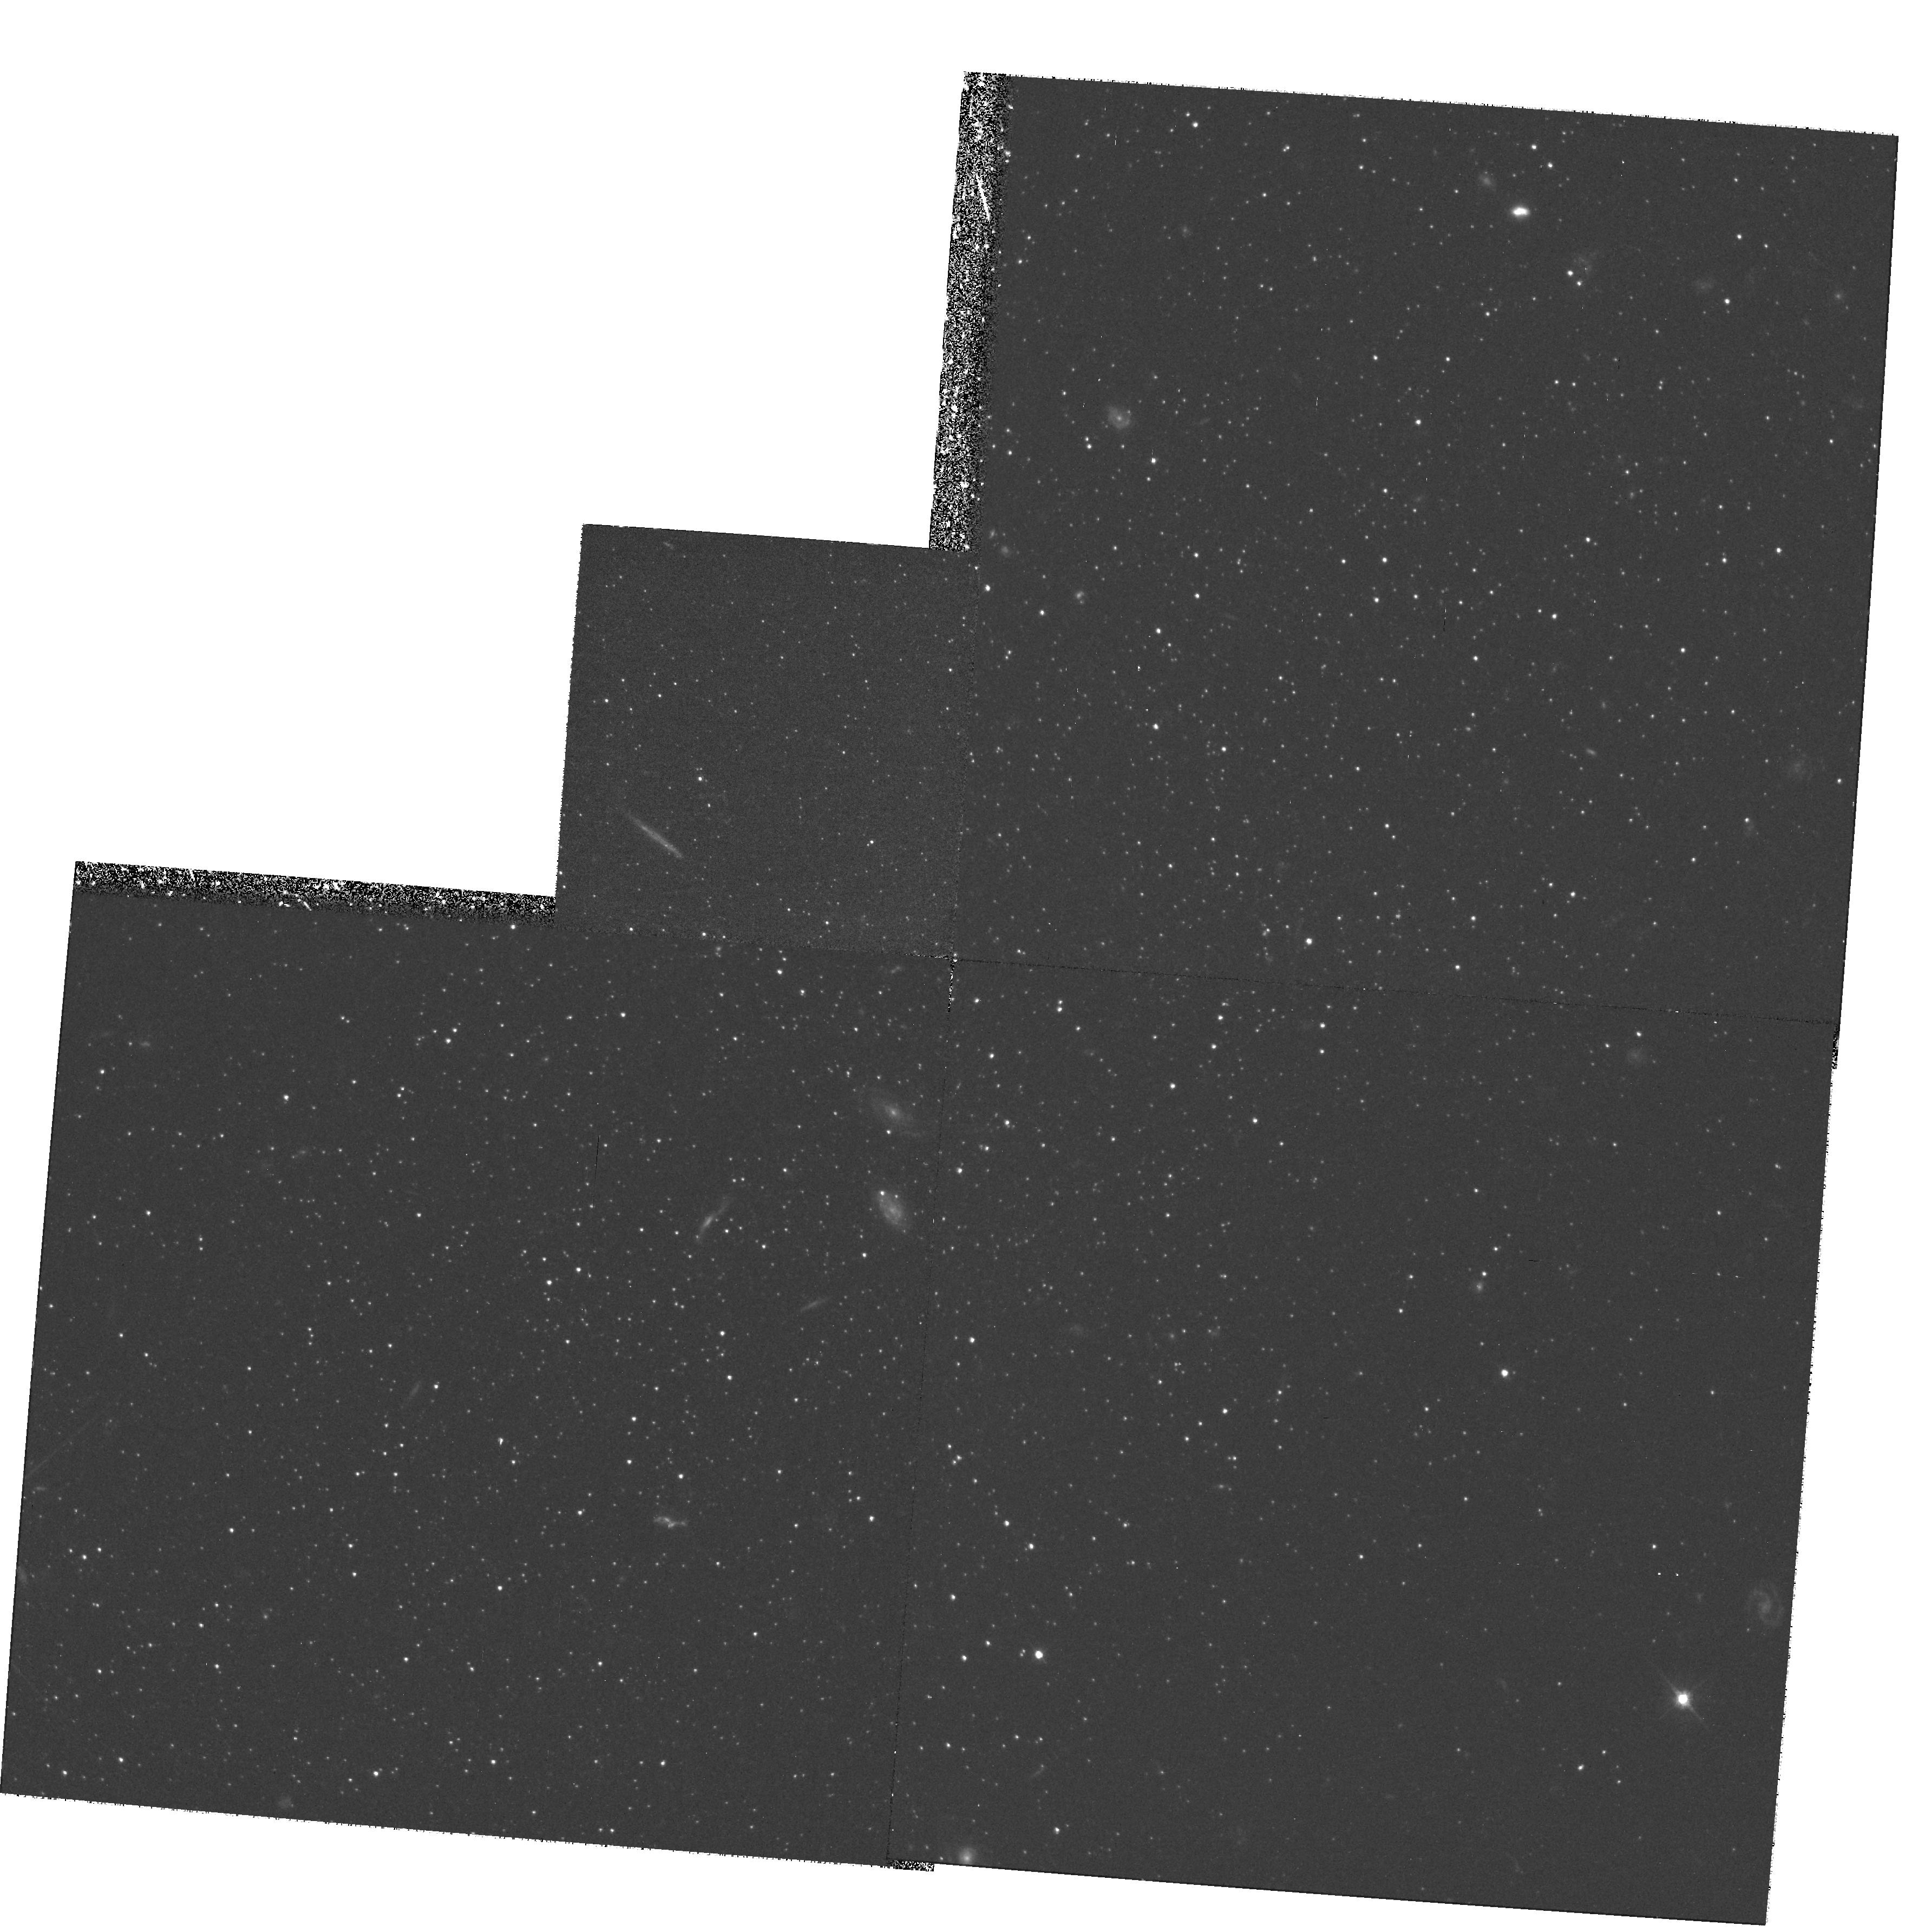
Target: ANDROMEDA-III. Instrument: WFPC2/PC. Filter: F555W. Exposure: 1.3 h. Observation ID: hst_7500_01_wfpc2_pc_f555w_u56901

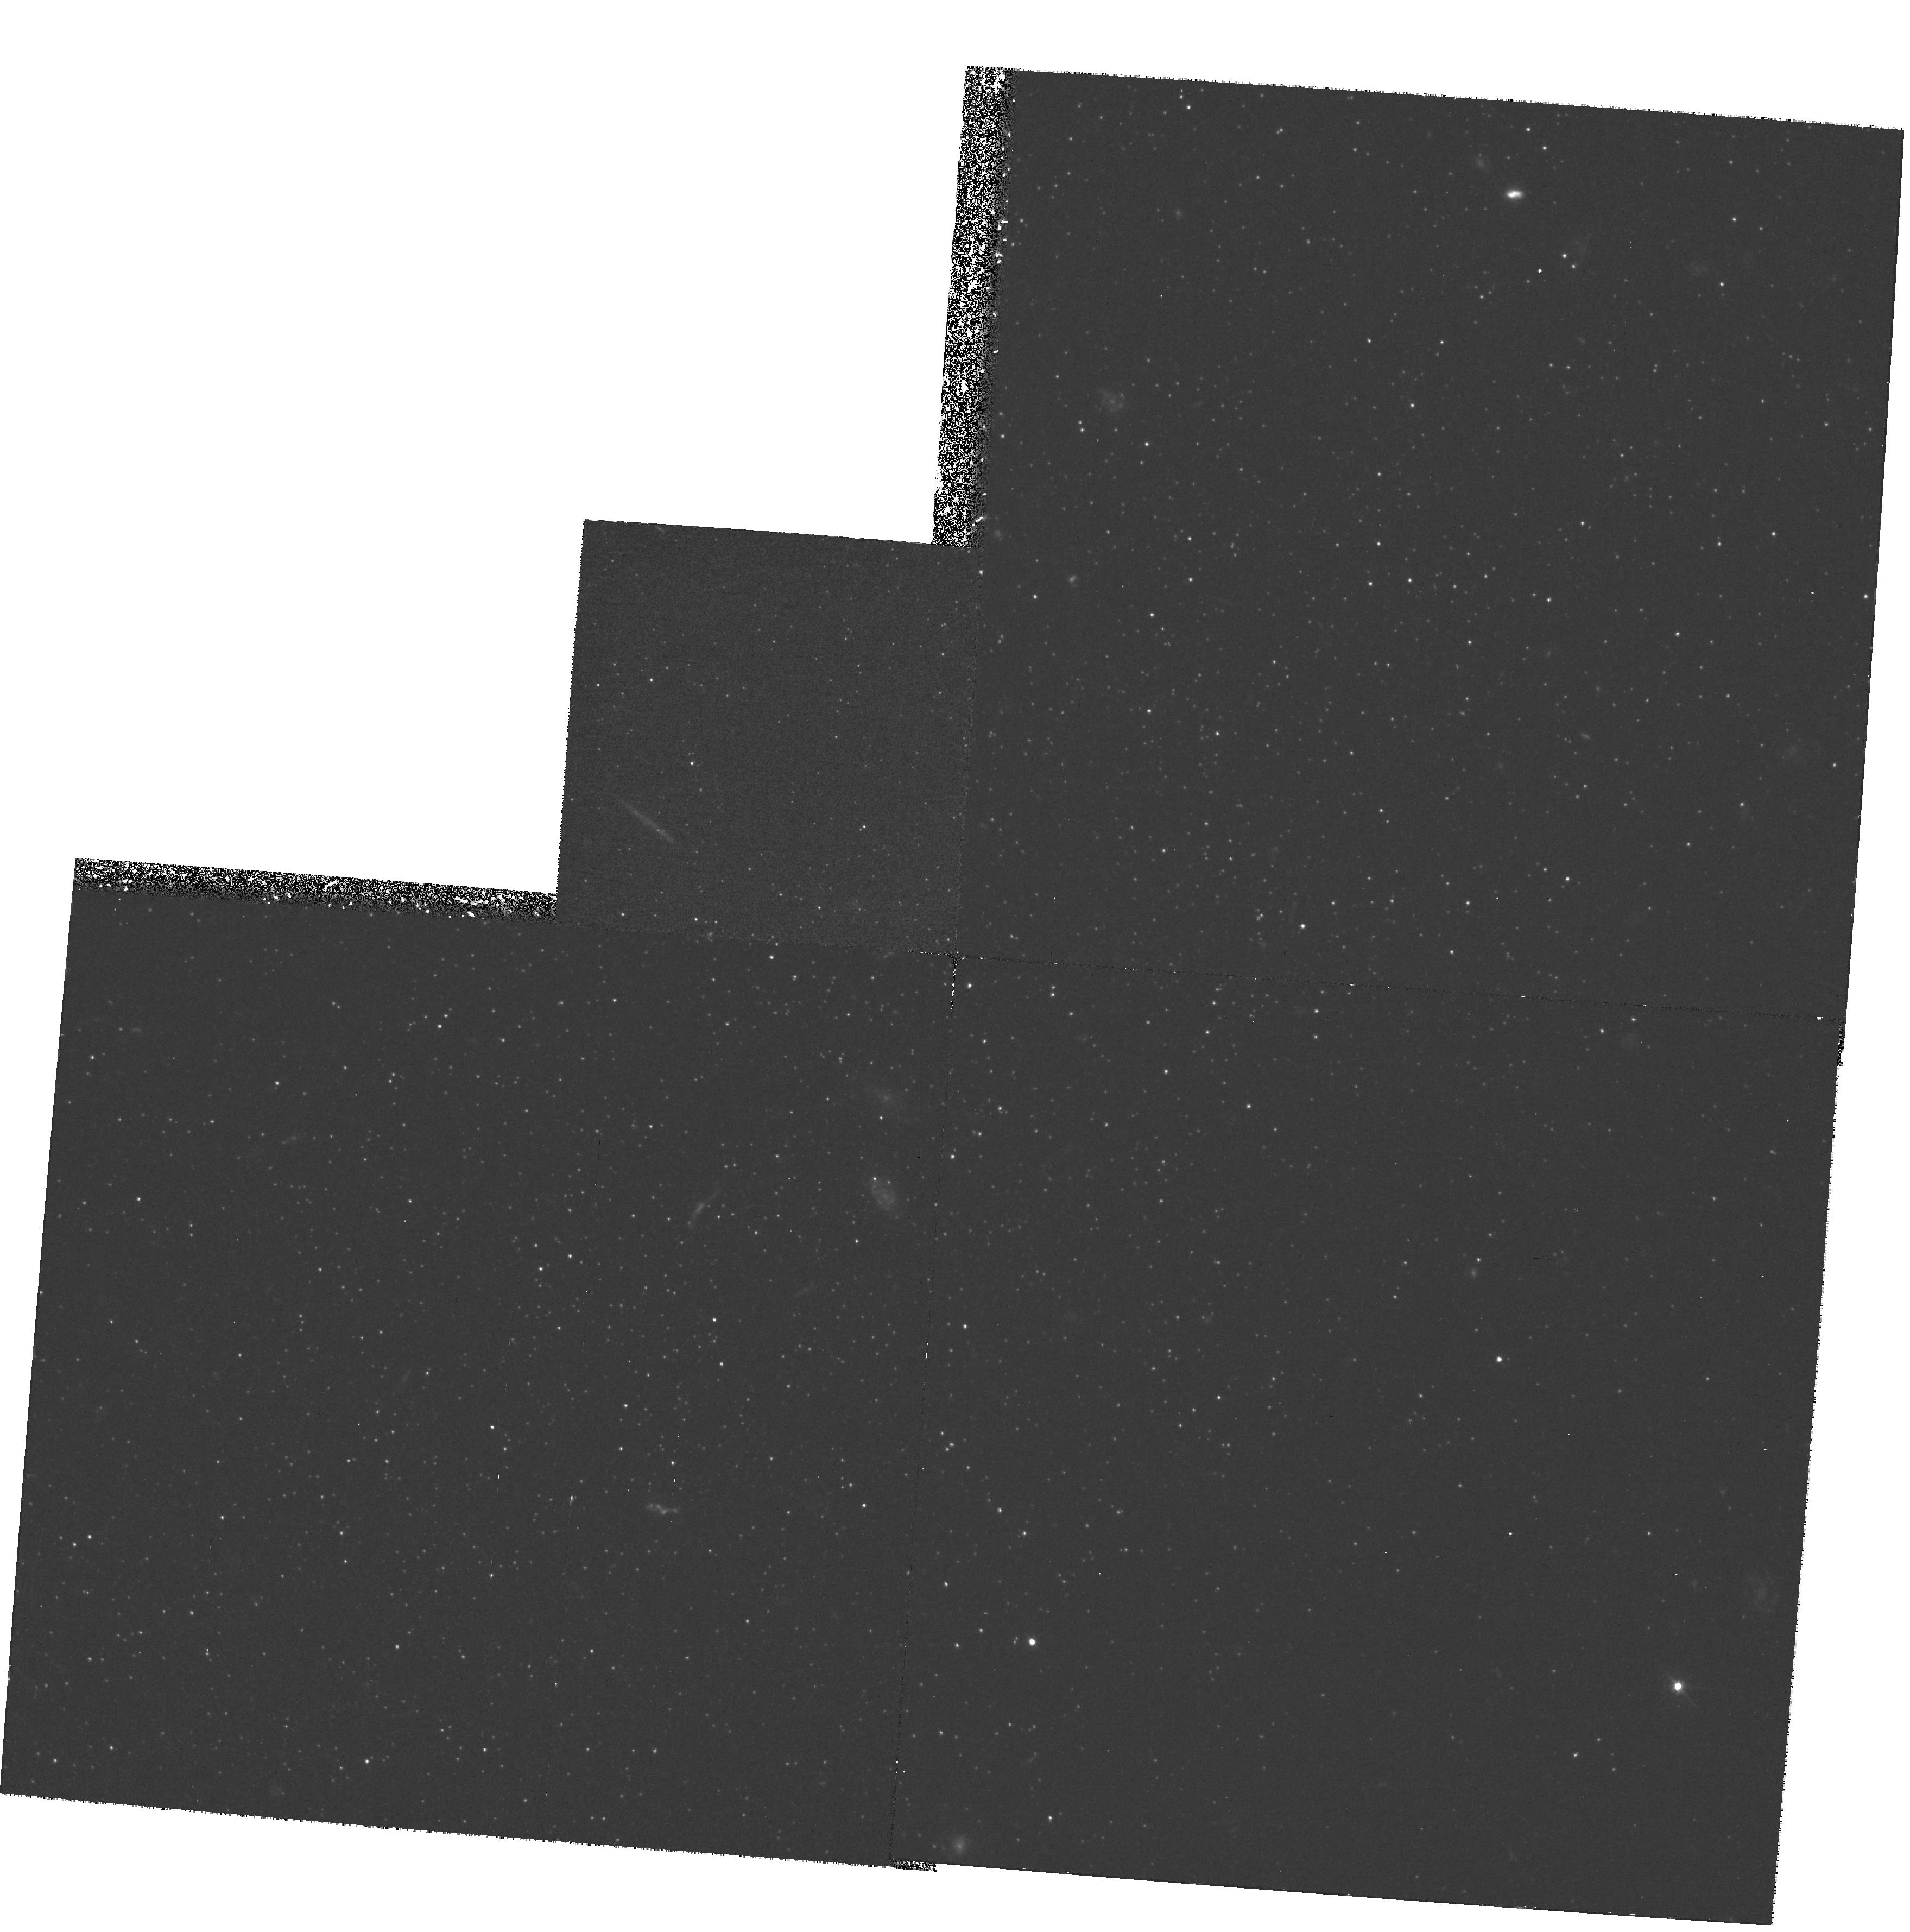
Target: ANDROMEDA-III. Instrument: WFPC2/PC. Filter: F450W. Exposure: 2.9 h. Observation ID: hst_7500_02_wfpc2_pc_f450w_u56902

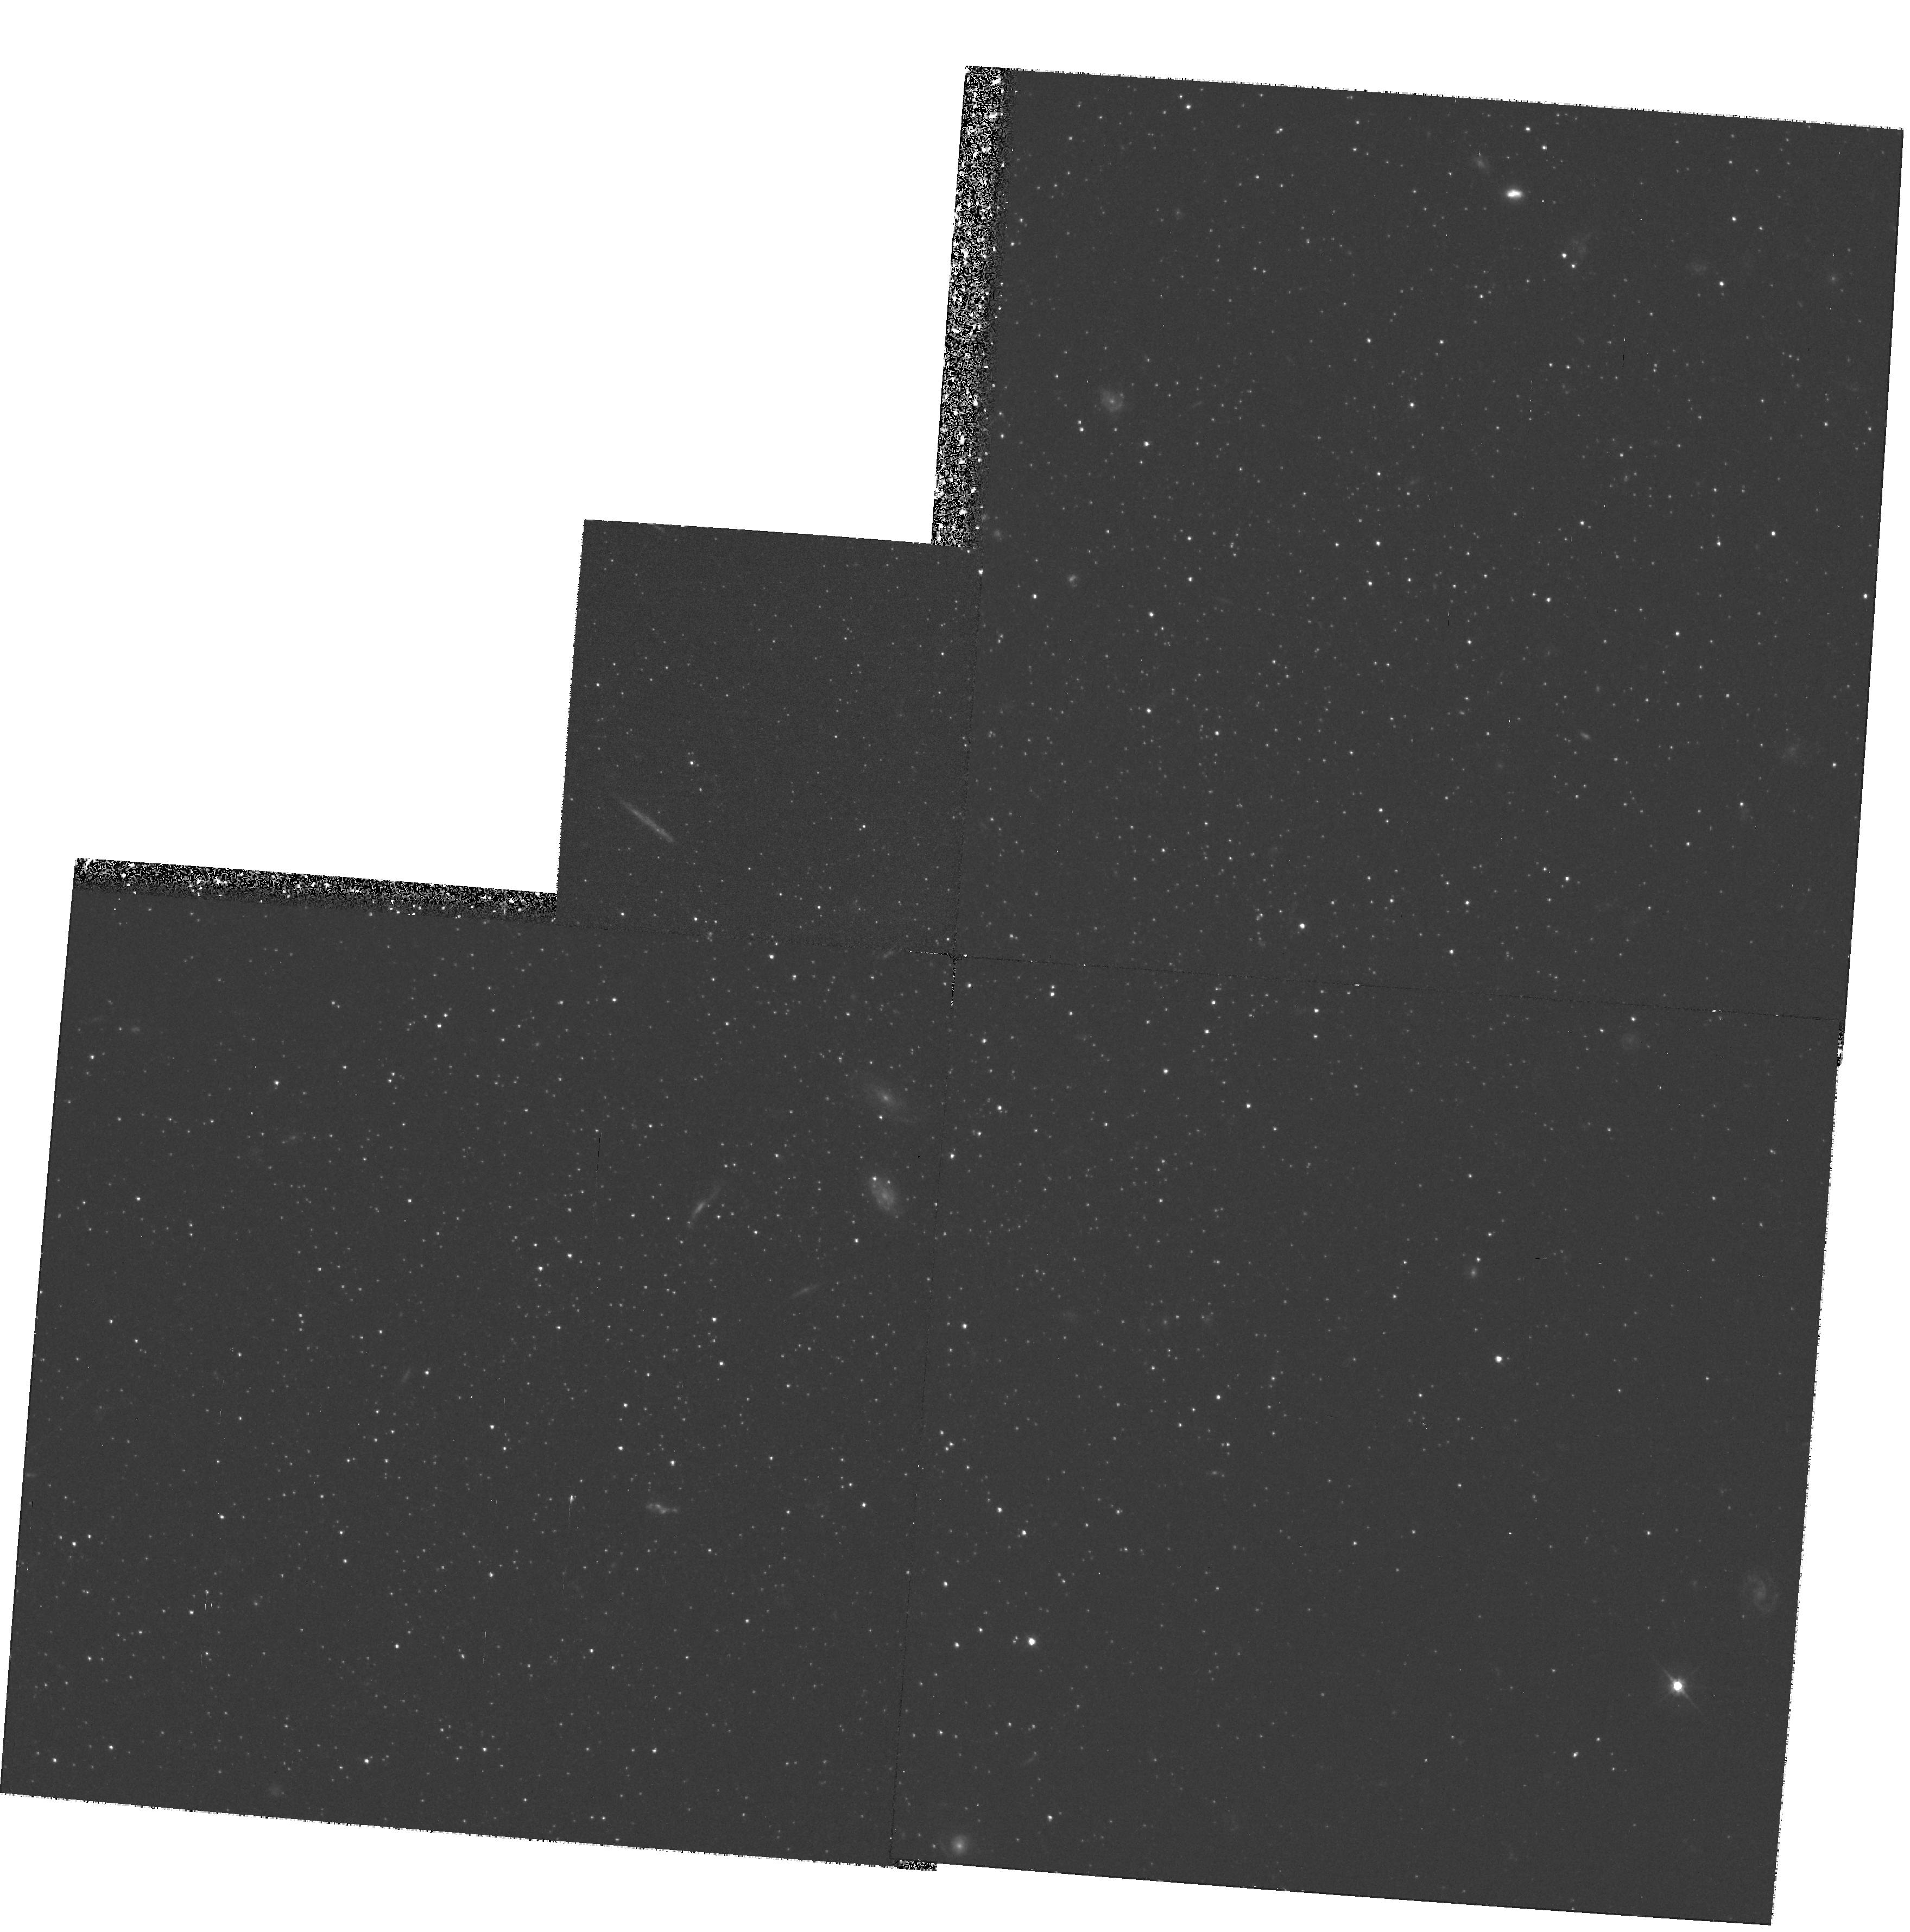
Target: ANDROMEDA-III. Instrument: WFPC2/PC. Filter: F555W. Exposure: 1.3 h. Observation ID: hst_7500_02_wfpc2_pc_f555w_u56902

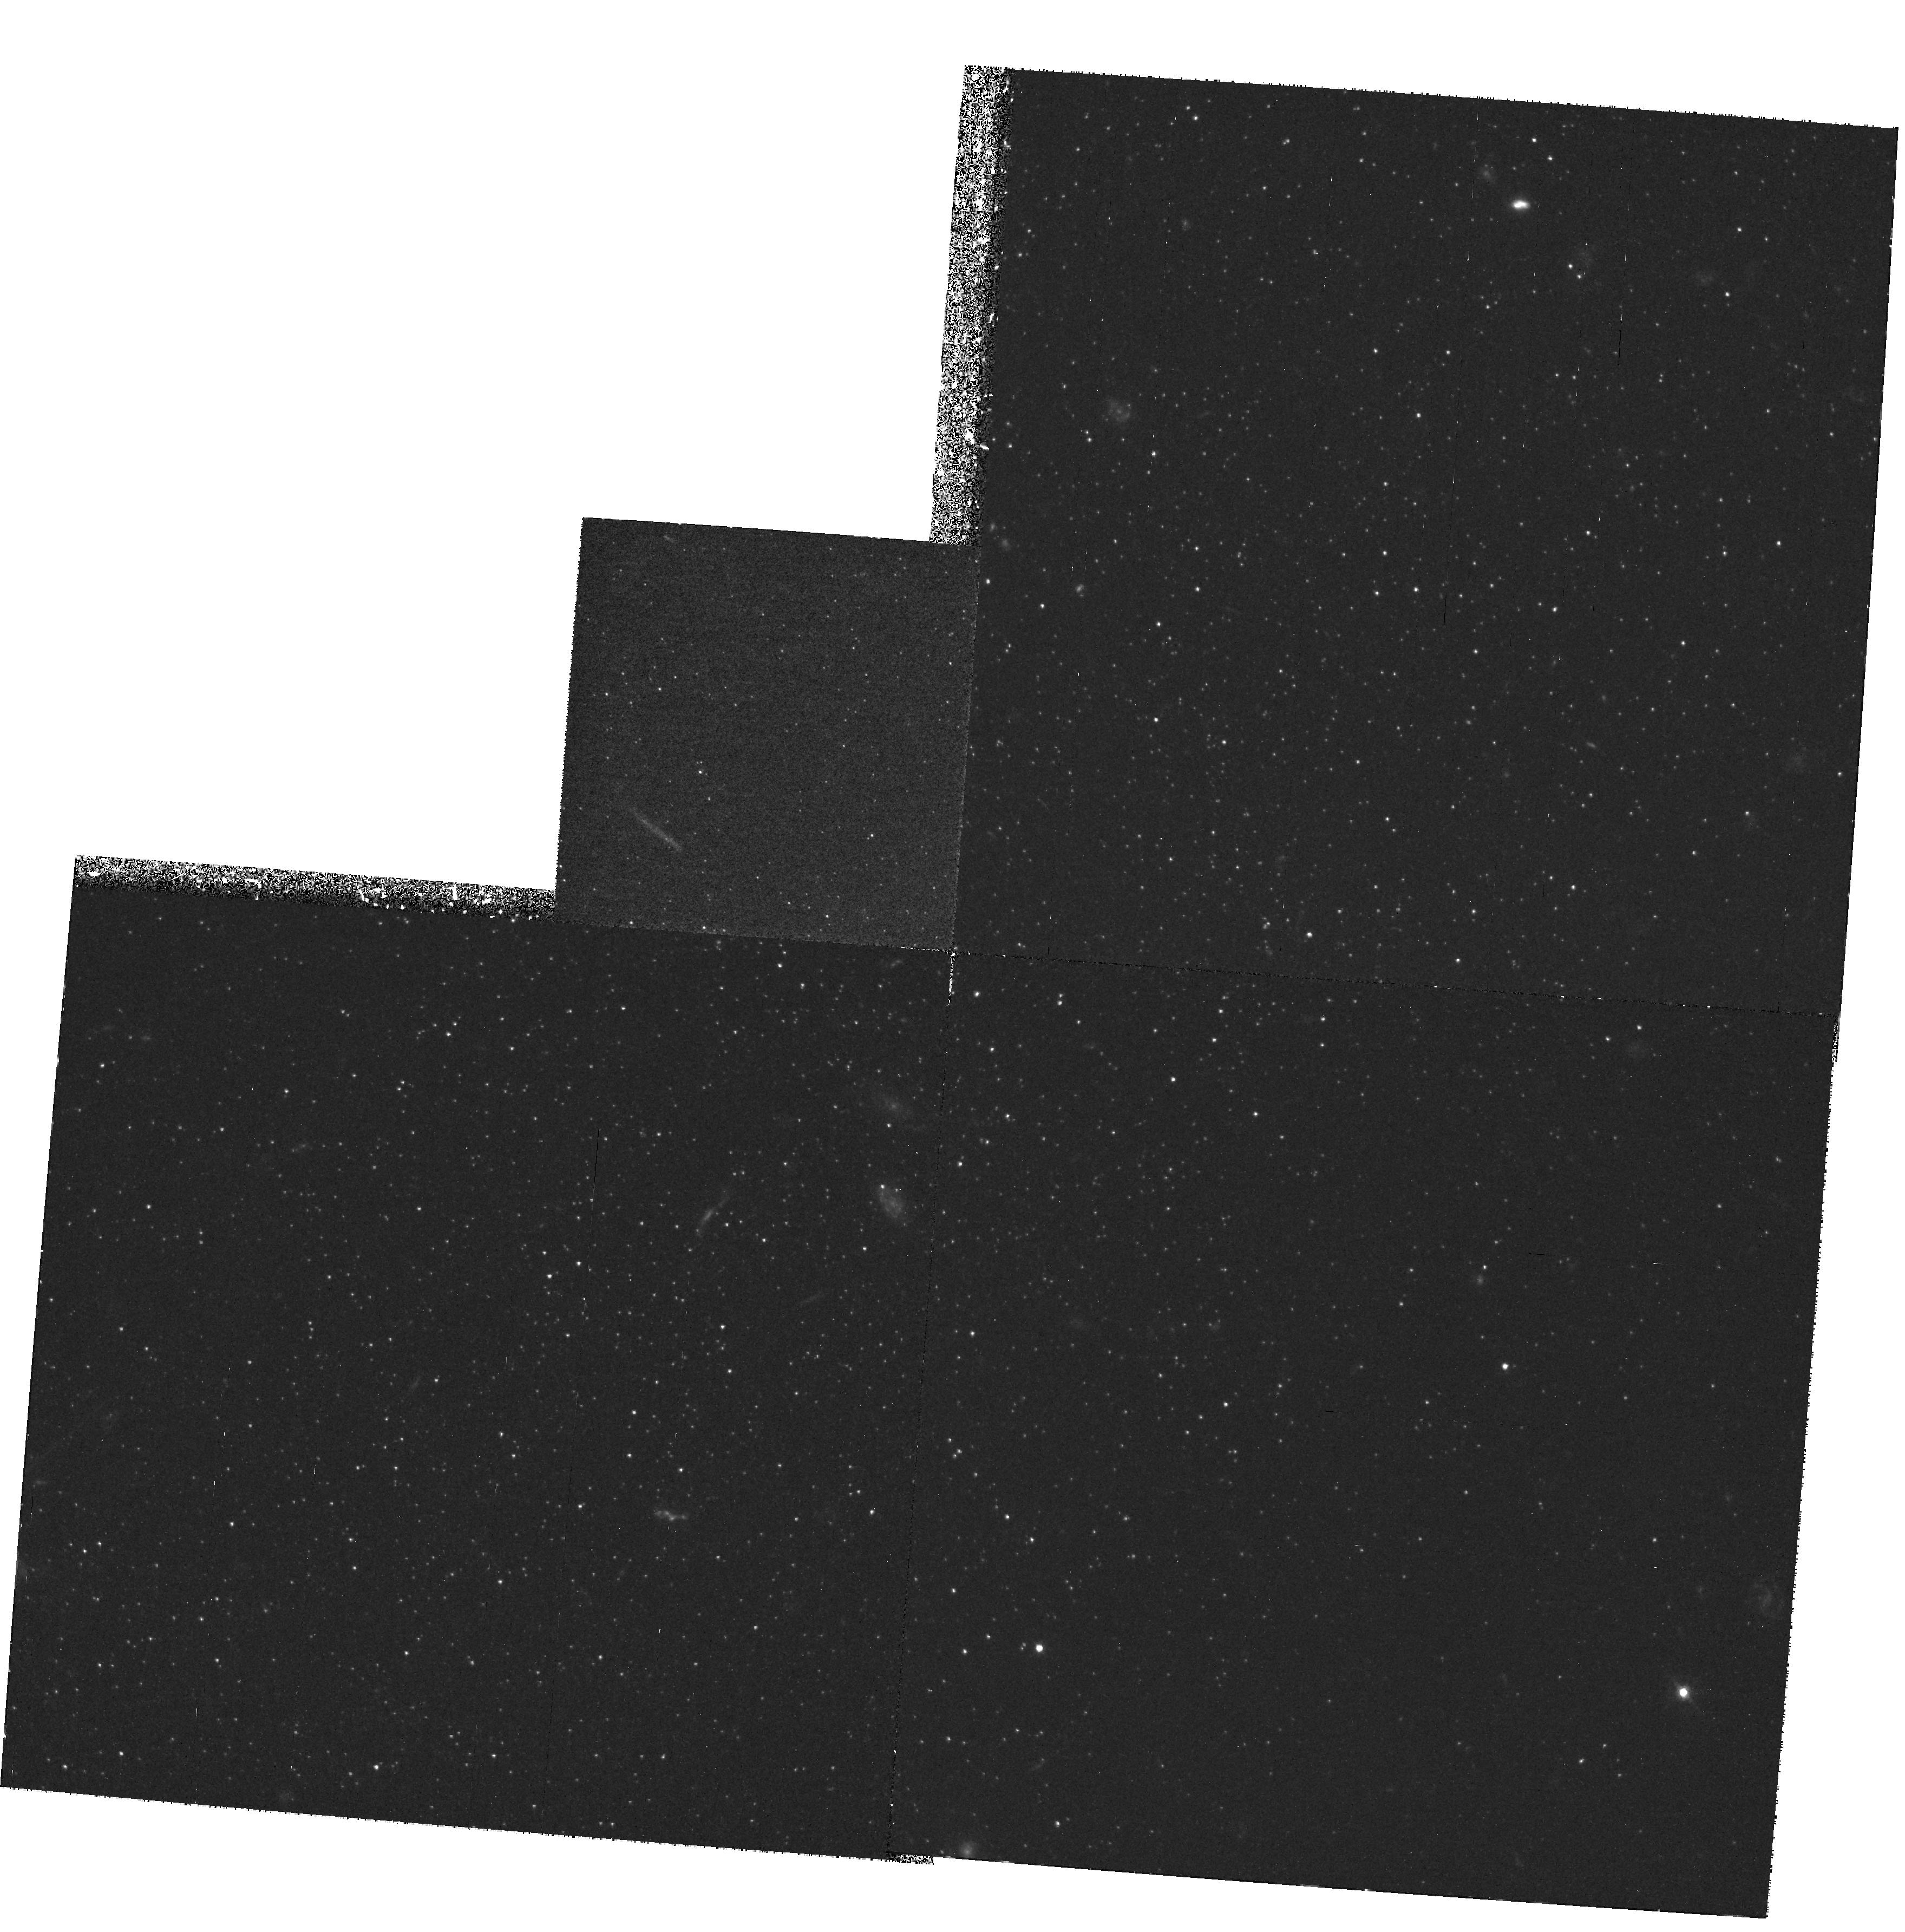
Target: ANDROMEDA-III. Instrument: WFPC2/PC. Filter: F450W. Exposure: 2.9 h. Observation ID: hst_7500_01_wfpc2_pc_f450w_u56901

The Horizontal Branch of the M31 Dwarf Spheroidal Companion And III (PI: Da Costa, Gary Stewart)

The Galaxy's dwarf spheroidal (dSph) companions show a surprising diversity in the epoch of their major star formation episode(s). To aid in understanding the origin of this diversity, we need similar results for the three M31 dSph companions, the nearest set of morphologically similar galaxies. Observations of old main sequence turnoffs in the M31 dSphs are impractical, but with WFPC2 we can establish their HB morphologies, which the observations of galactic dSphs have shown to be a reliable mean age indicator. Cycle 4 observations by this team indicate that the bulk of the star formation in And I took place ~10 Gyr ago, though the presence of blue HB and RR Lyrae stars testify to a minor older component. Observations of And II are scheduled for execution in Cycle 6. Here we seek HST time to complete our study of the M31 dSphs by observing And III, the least luminous (M_V ~ -10.2) and most metal-poor (Fe/H ~ --2.0) of the M31 dSph and dE companions. The primary aim is to determine the HB morphology and thus fix the epoch of the major star formation episode in this galaxy. Other results that will follow include an estimate of the true (unprojected) distance from M31 and limits on the fraction of younger stars, since the data will reveal any main sequence stars younger than 2-3 Gyr.